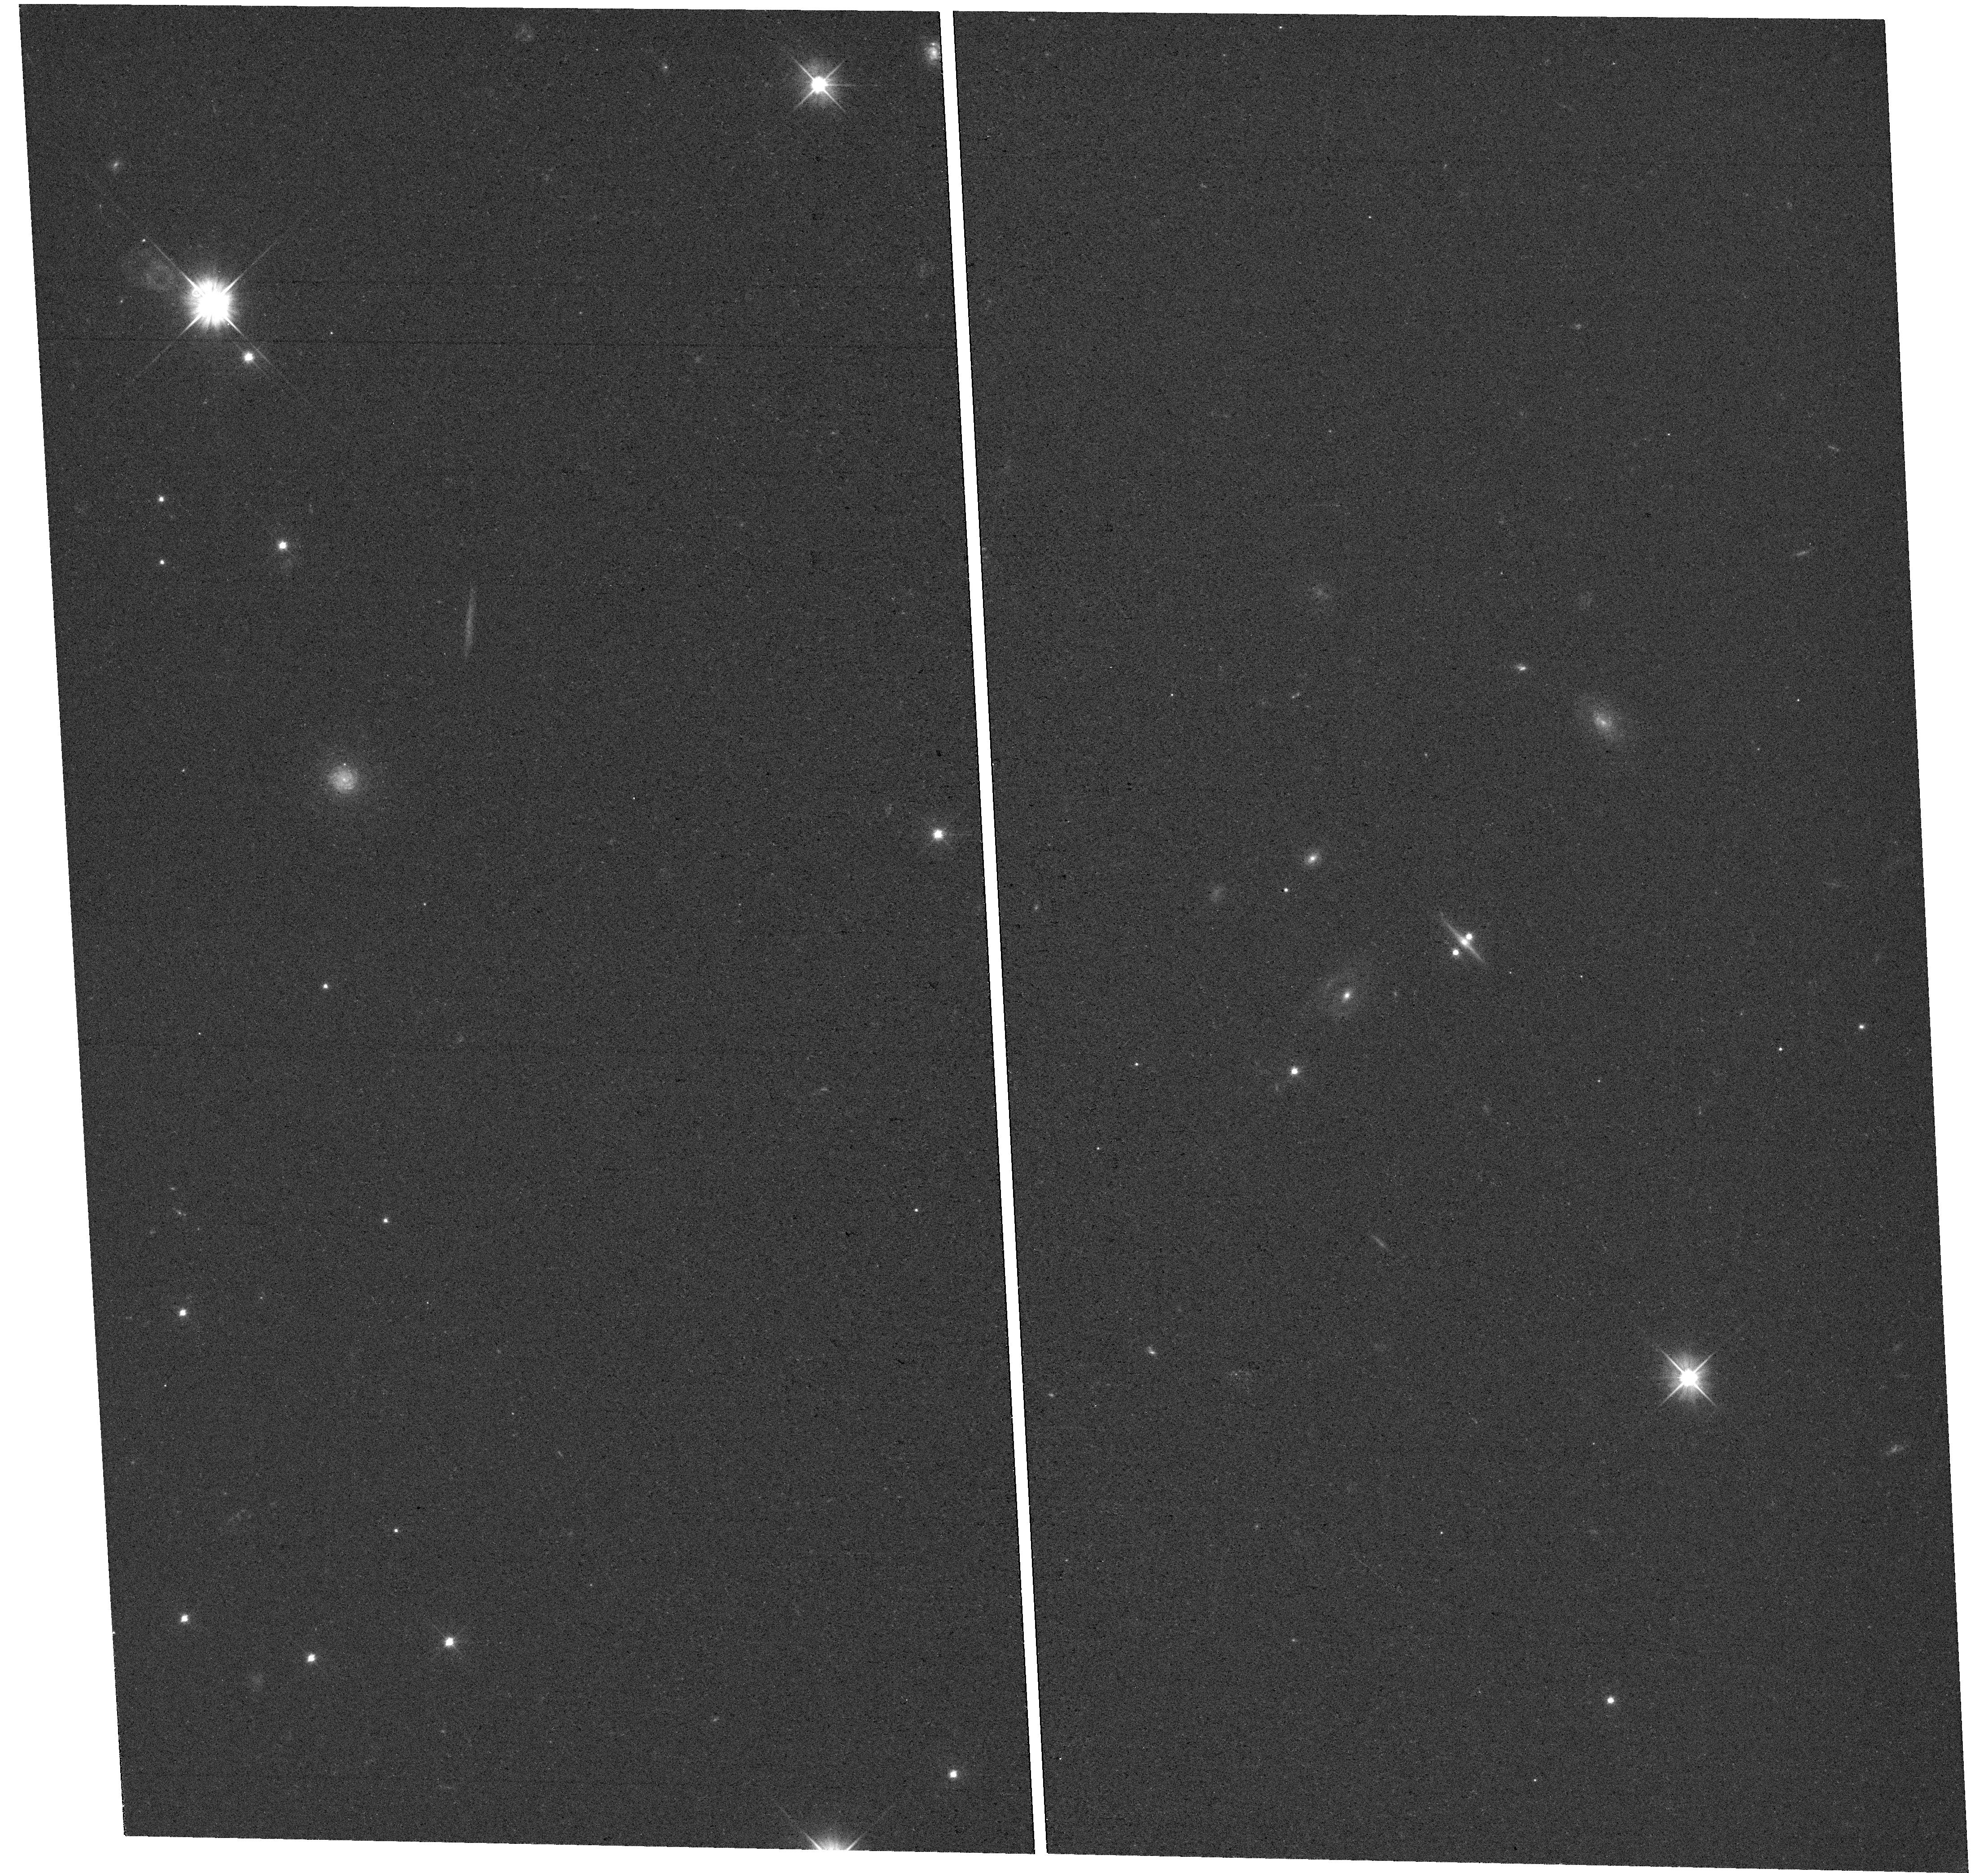
Target: J0602-4335. Instrument: WFC3/UVIS. Filter: F475X. Exposure: 13 min. Observation ID: hst_17199_08_wfc3_uvis_f475x_iexj08

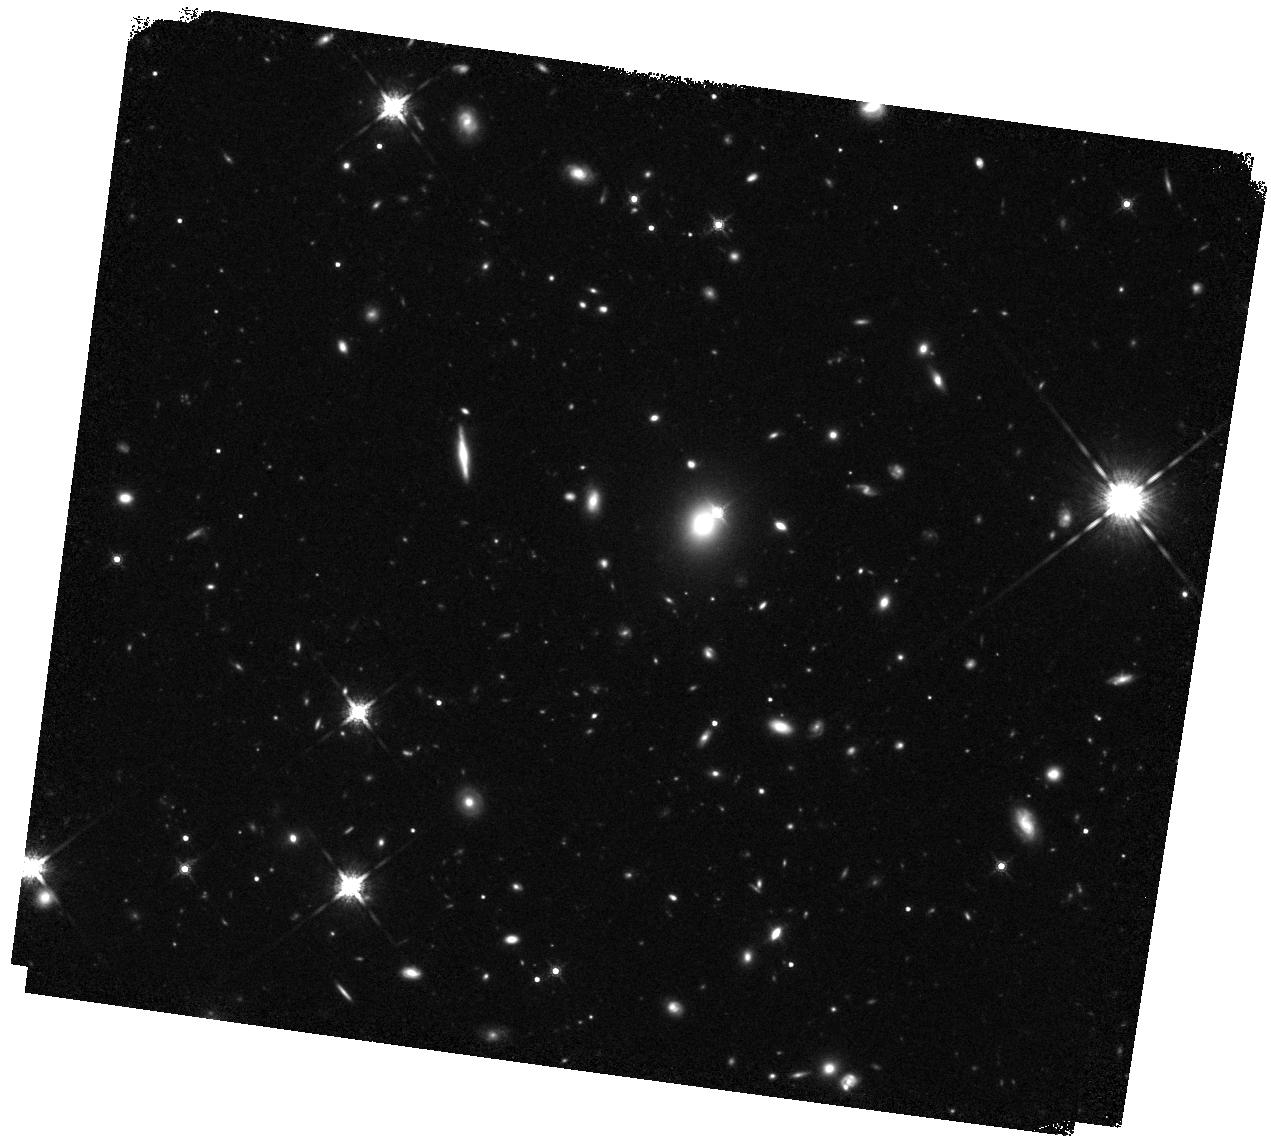
Target: J1620+1203. Instrument: WFC3/IR. Filter: F160W. Exposure: 37 min. Observation ID: hst_17199_07_wfc3_ir_f160w_iexj07

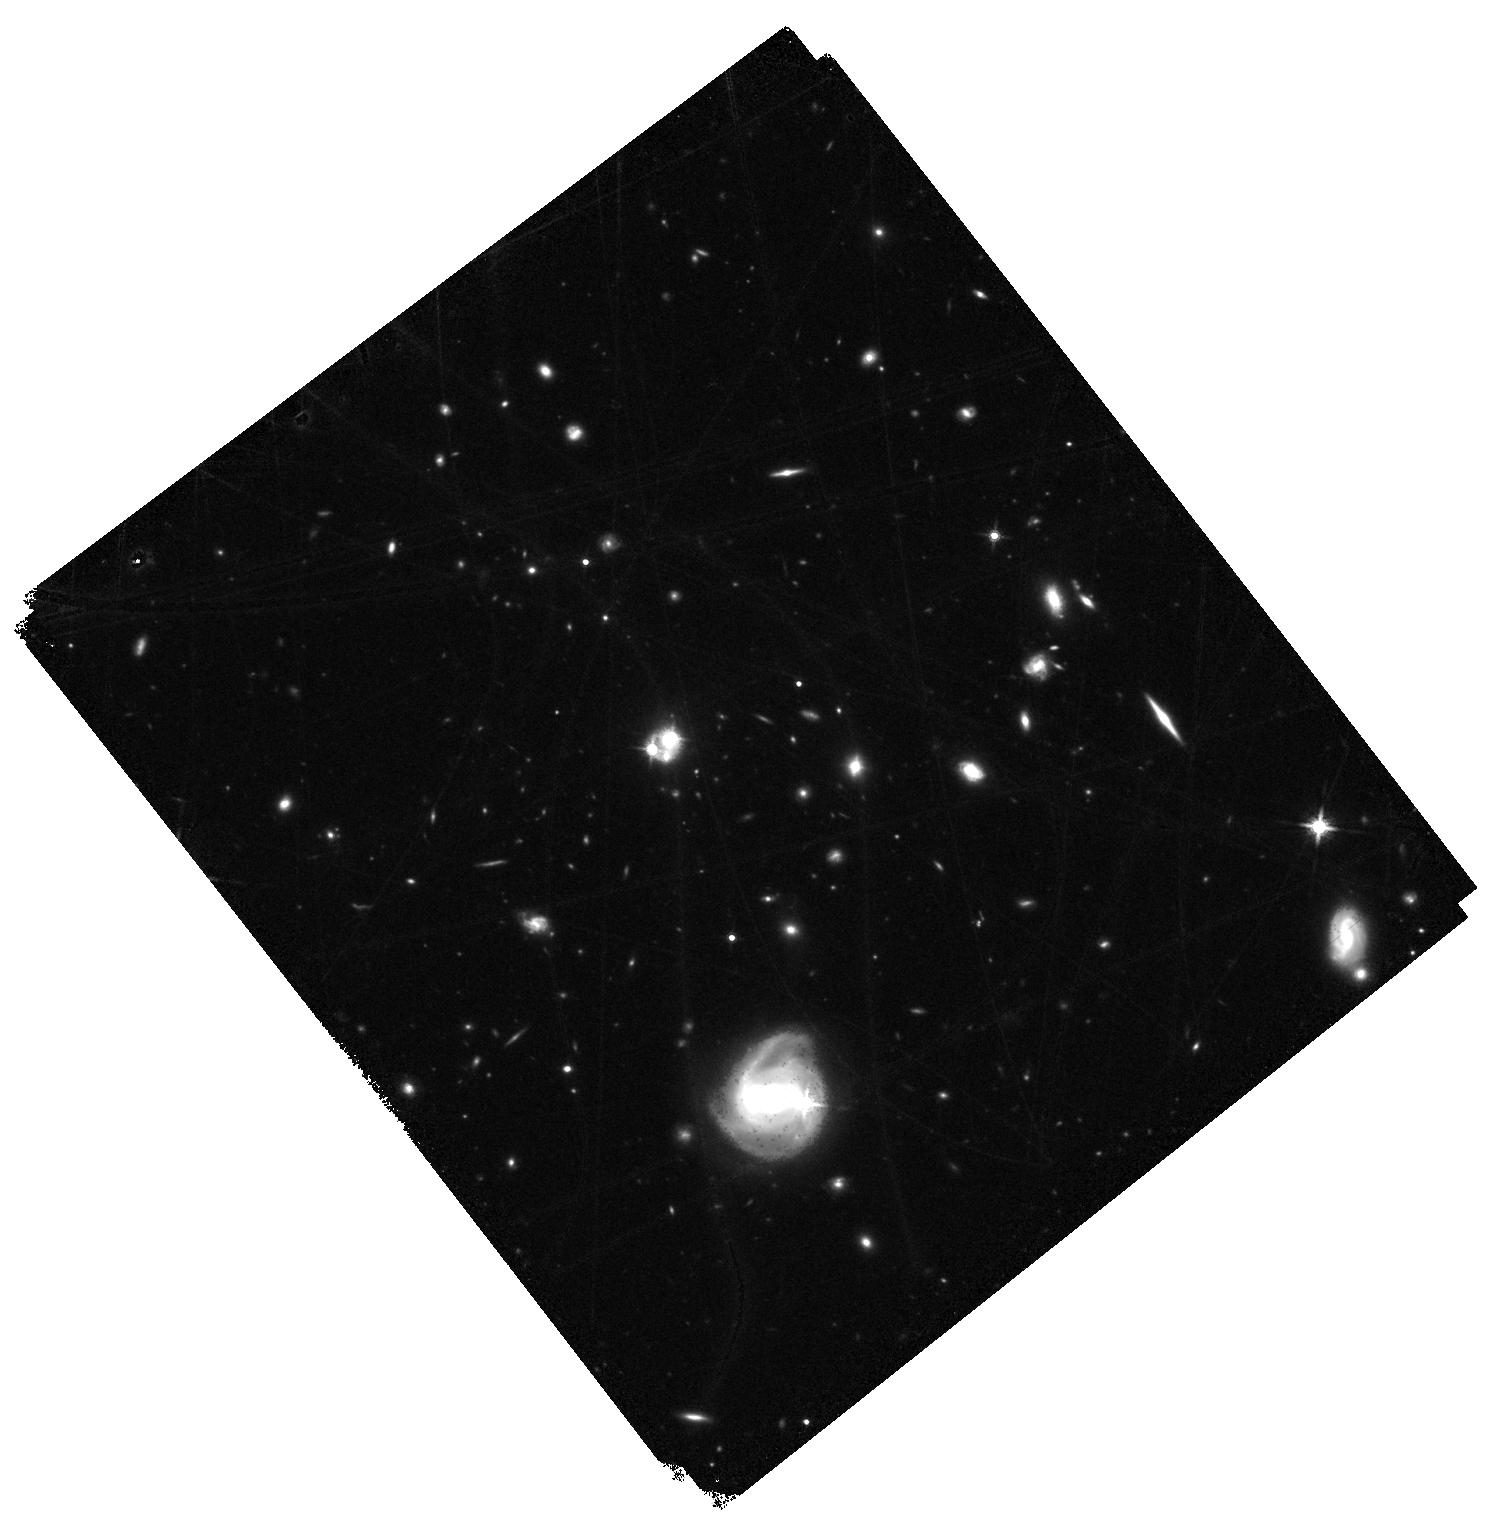
Target: J1001+5027. Instrument: WFC3/IR. Filter: F160W. Exposure: 37 min. Observation ID: hst_17199_13_wfc3_ir_f160w_iexj13

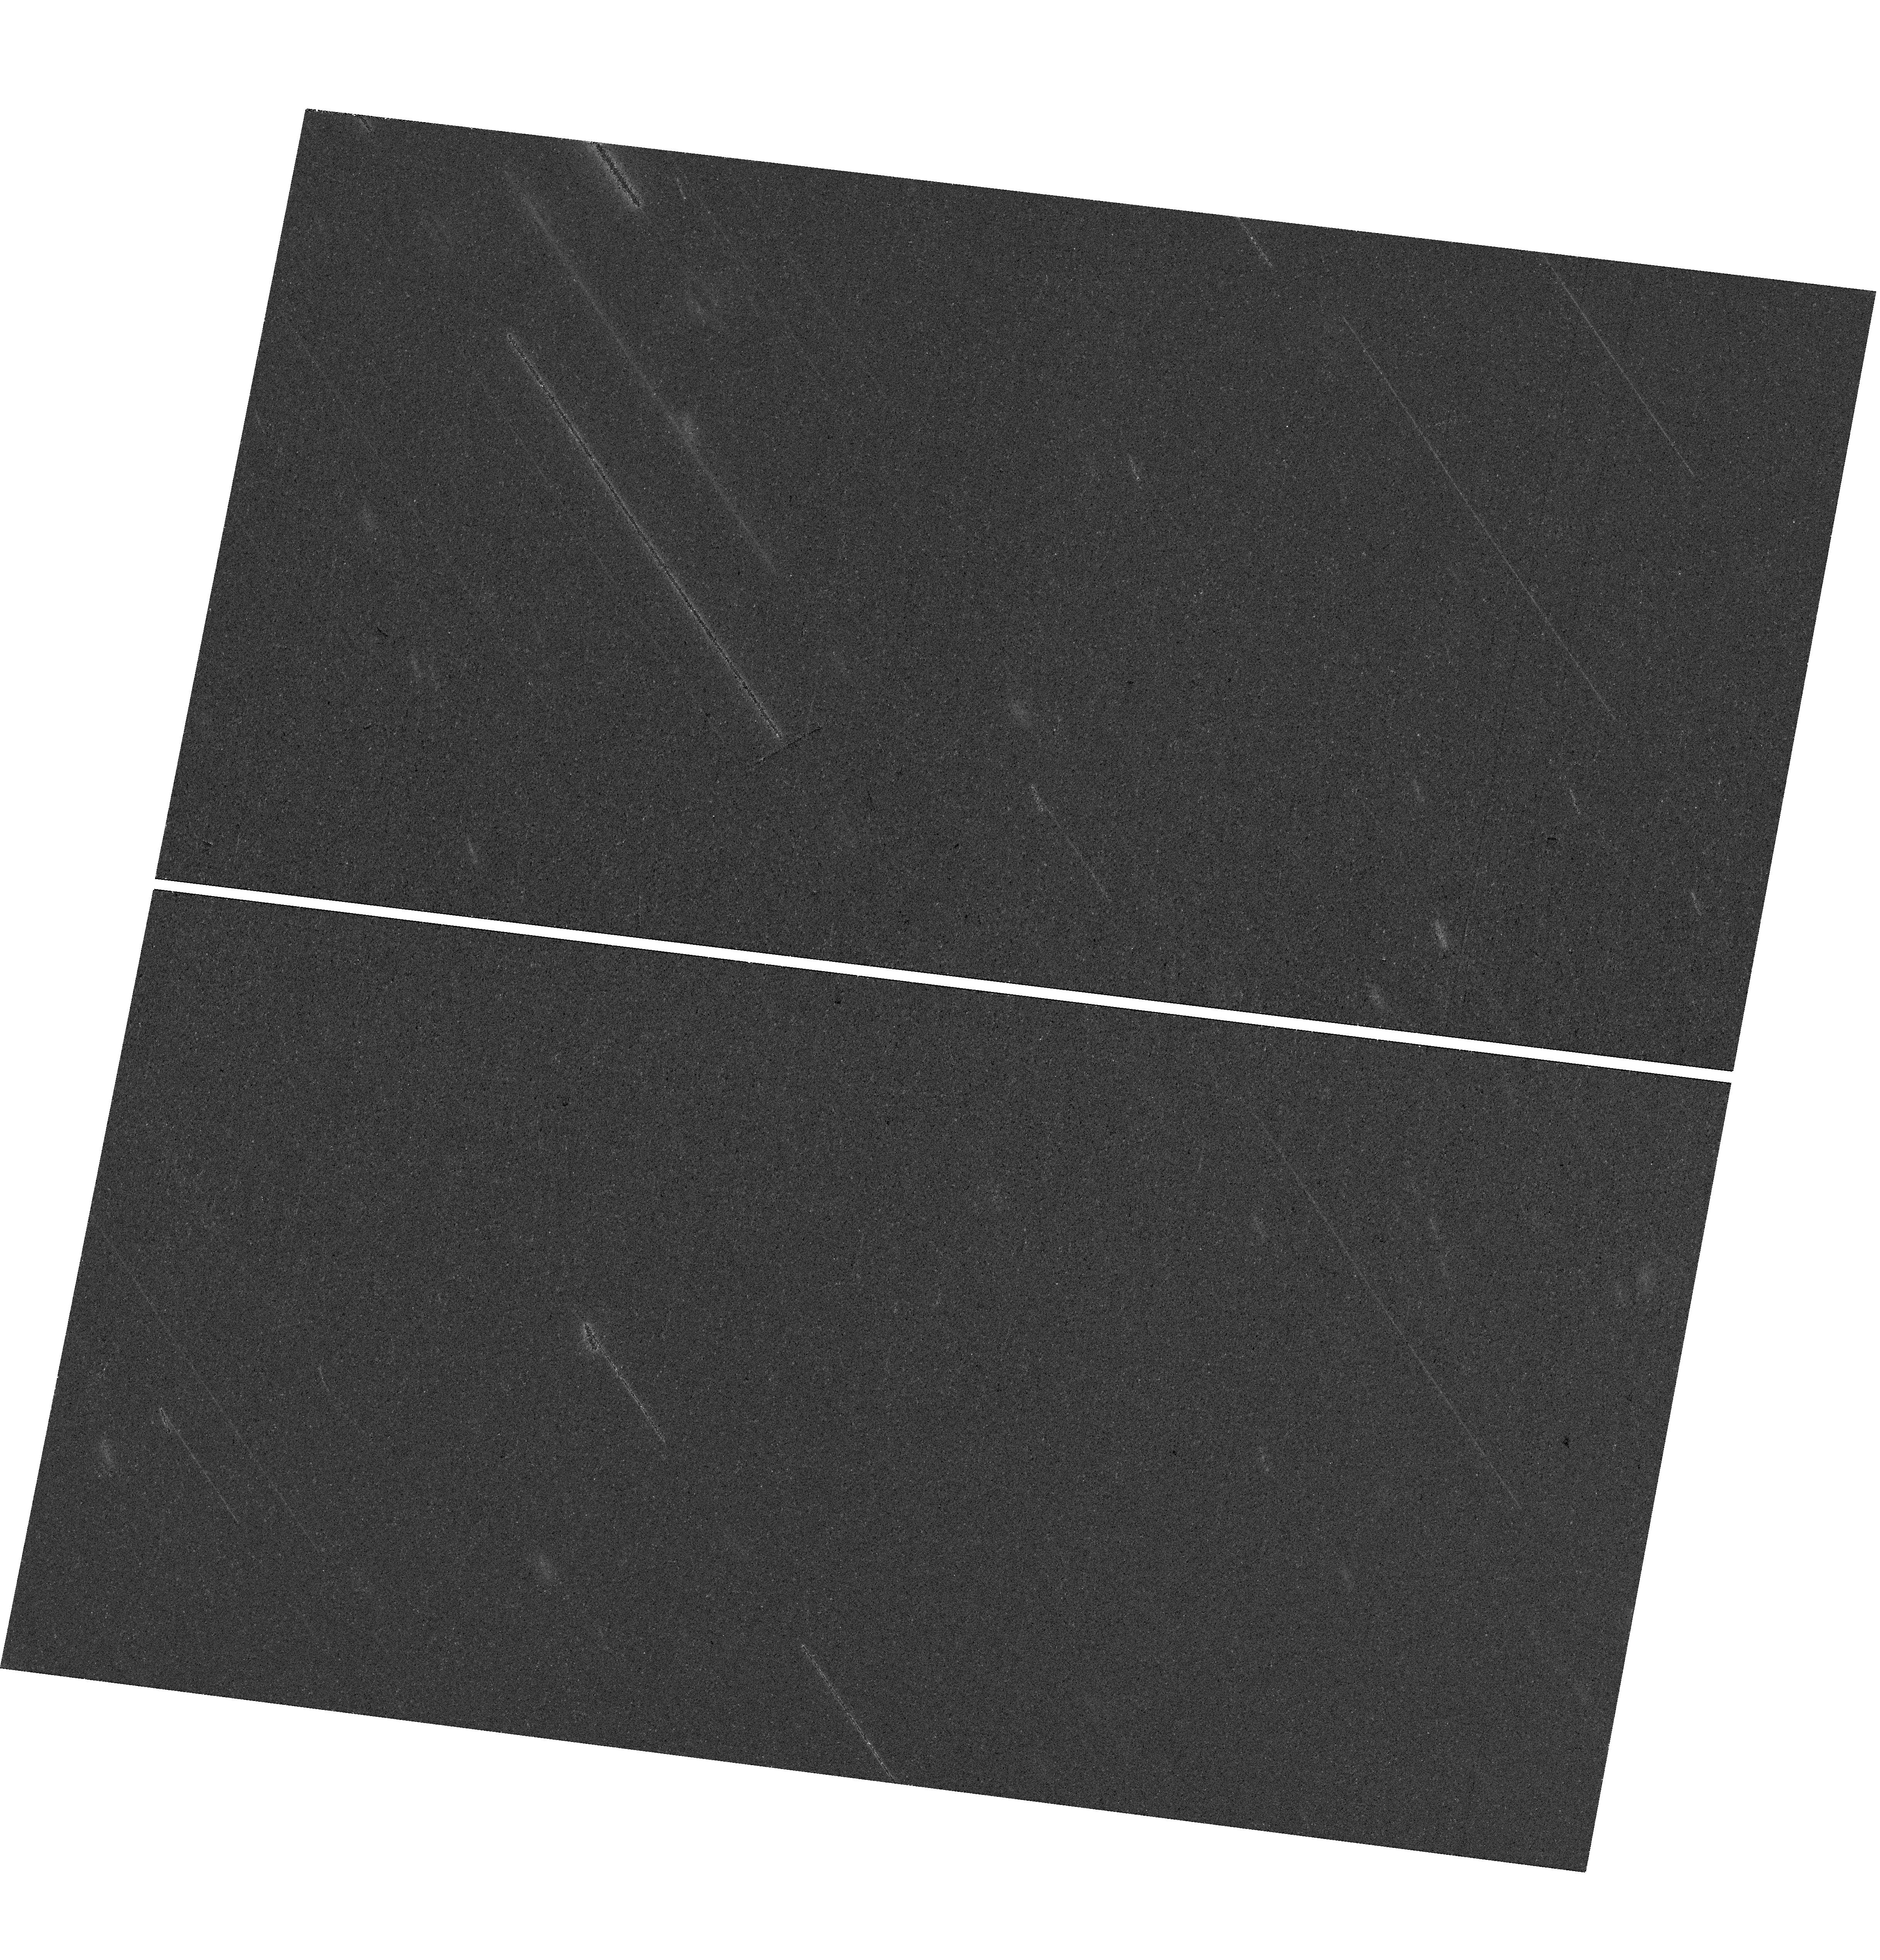
Target: J1442+4055. Instrument: WFC3/UVIS. Filter: F814W. Exposure: 24 min. Observation ID: hst_17199_03_wfc3_uvis_f814w_iexj03

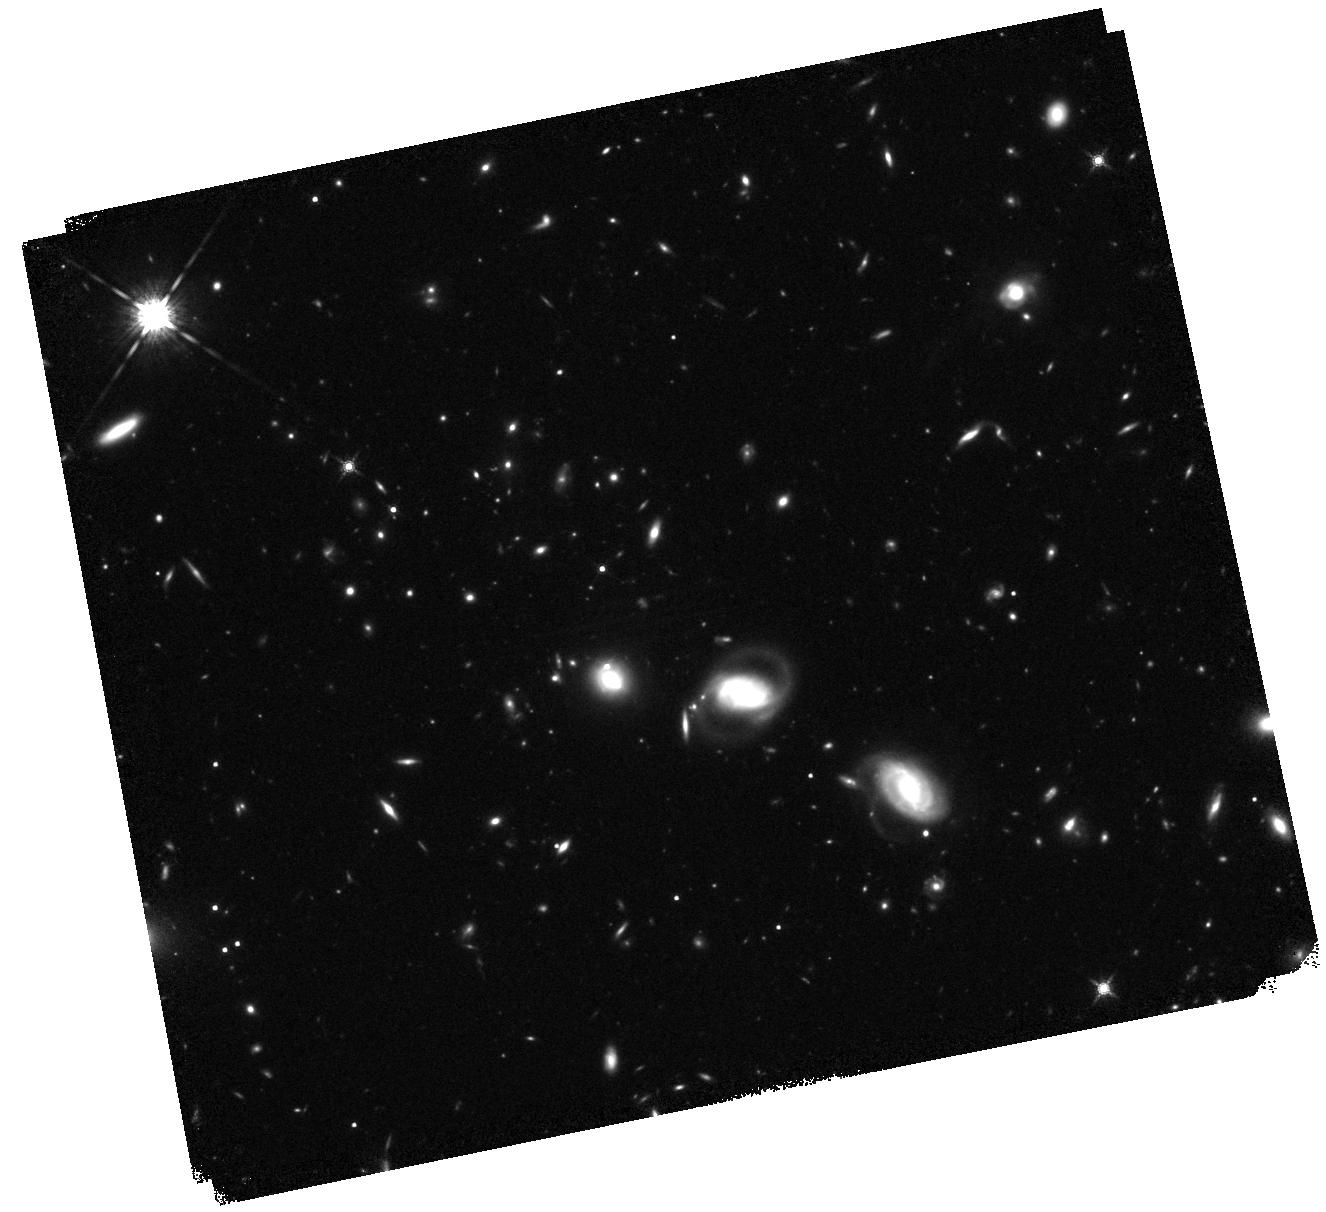
Target: J2325-5229. Instrument: WFC3/IR. Filter: F160W. Exposure: 37 min. Observation ID: hst_17199_02_wfc3_ir_f160w_iexj02

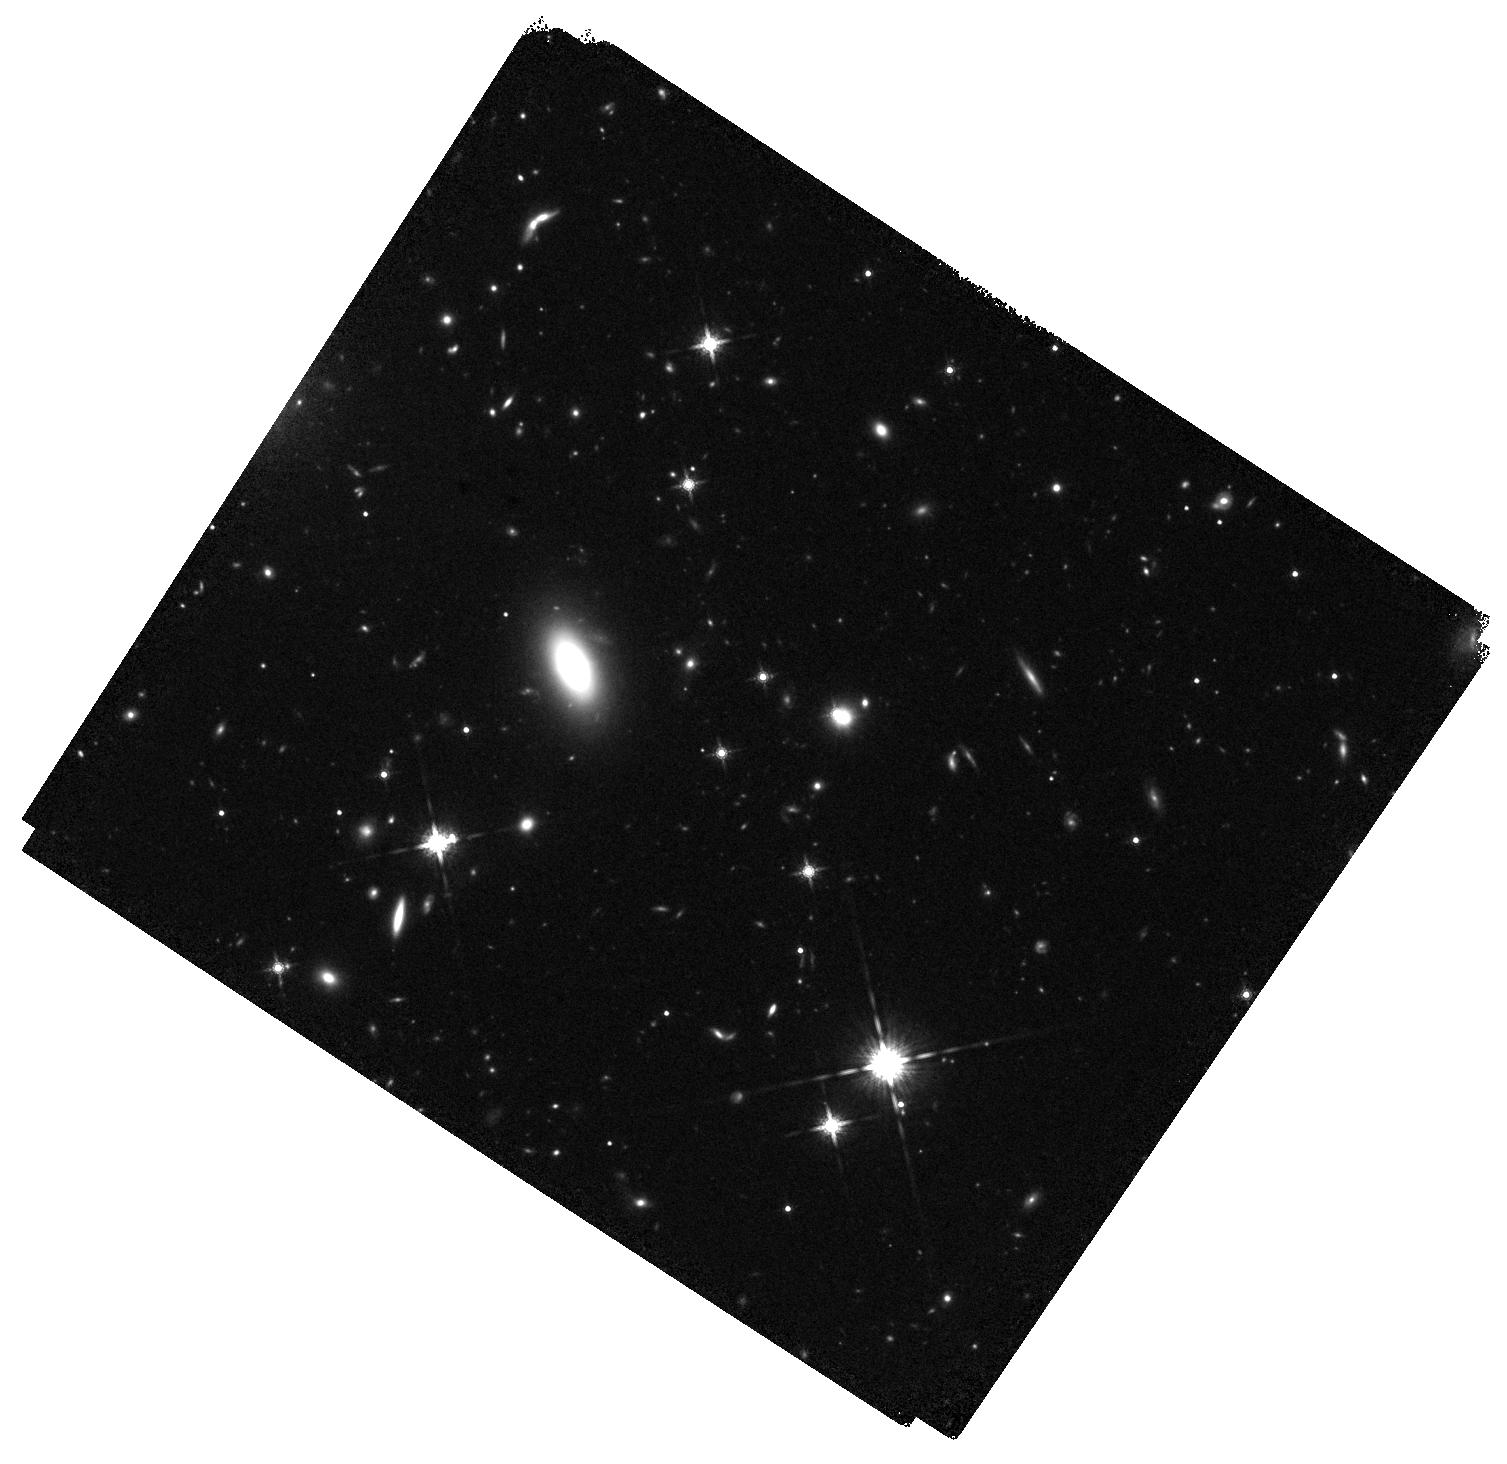
Target: J0806+2006. Instrument: WFC3/IR. Filter: F160W. Exposure: 37 min. Observation ID: hst_17199_04_wfc3_ir_f160w_iexj04

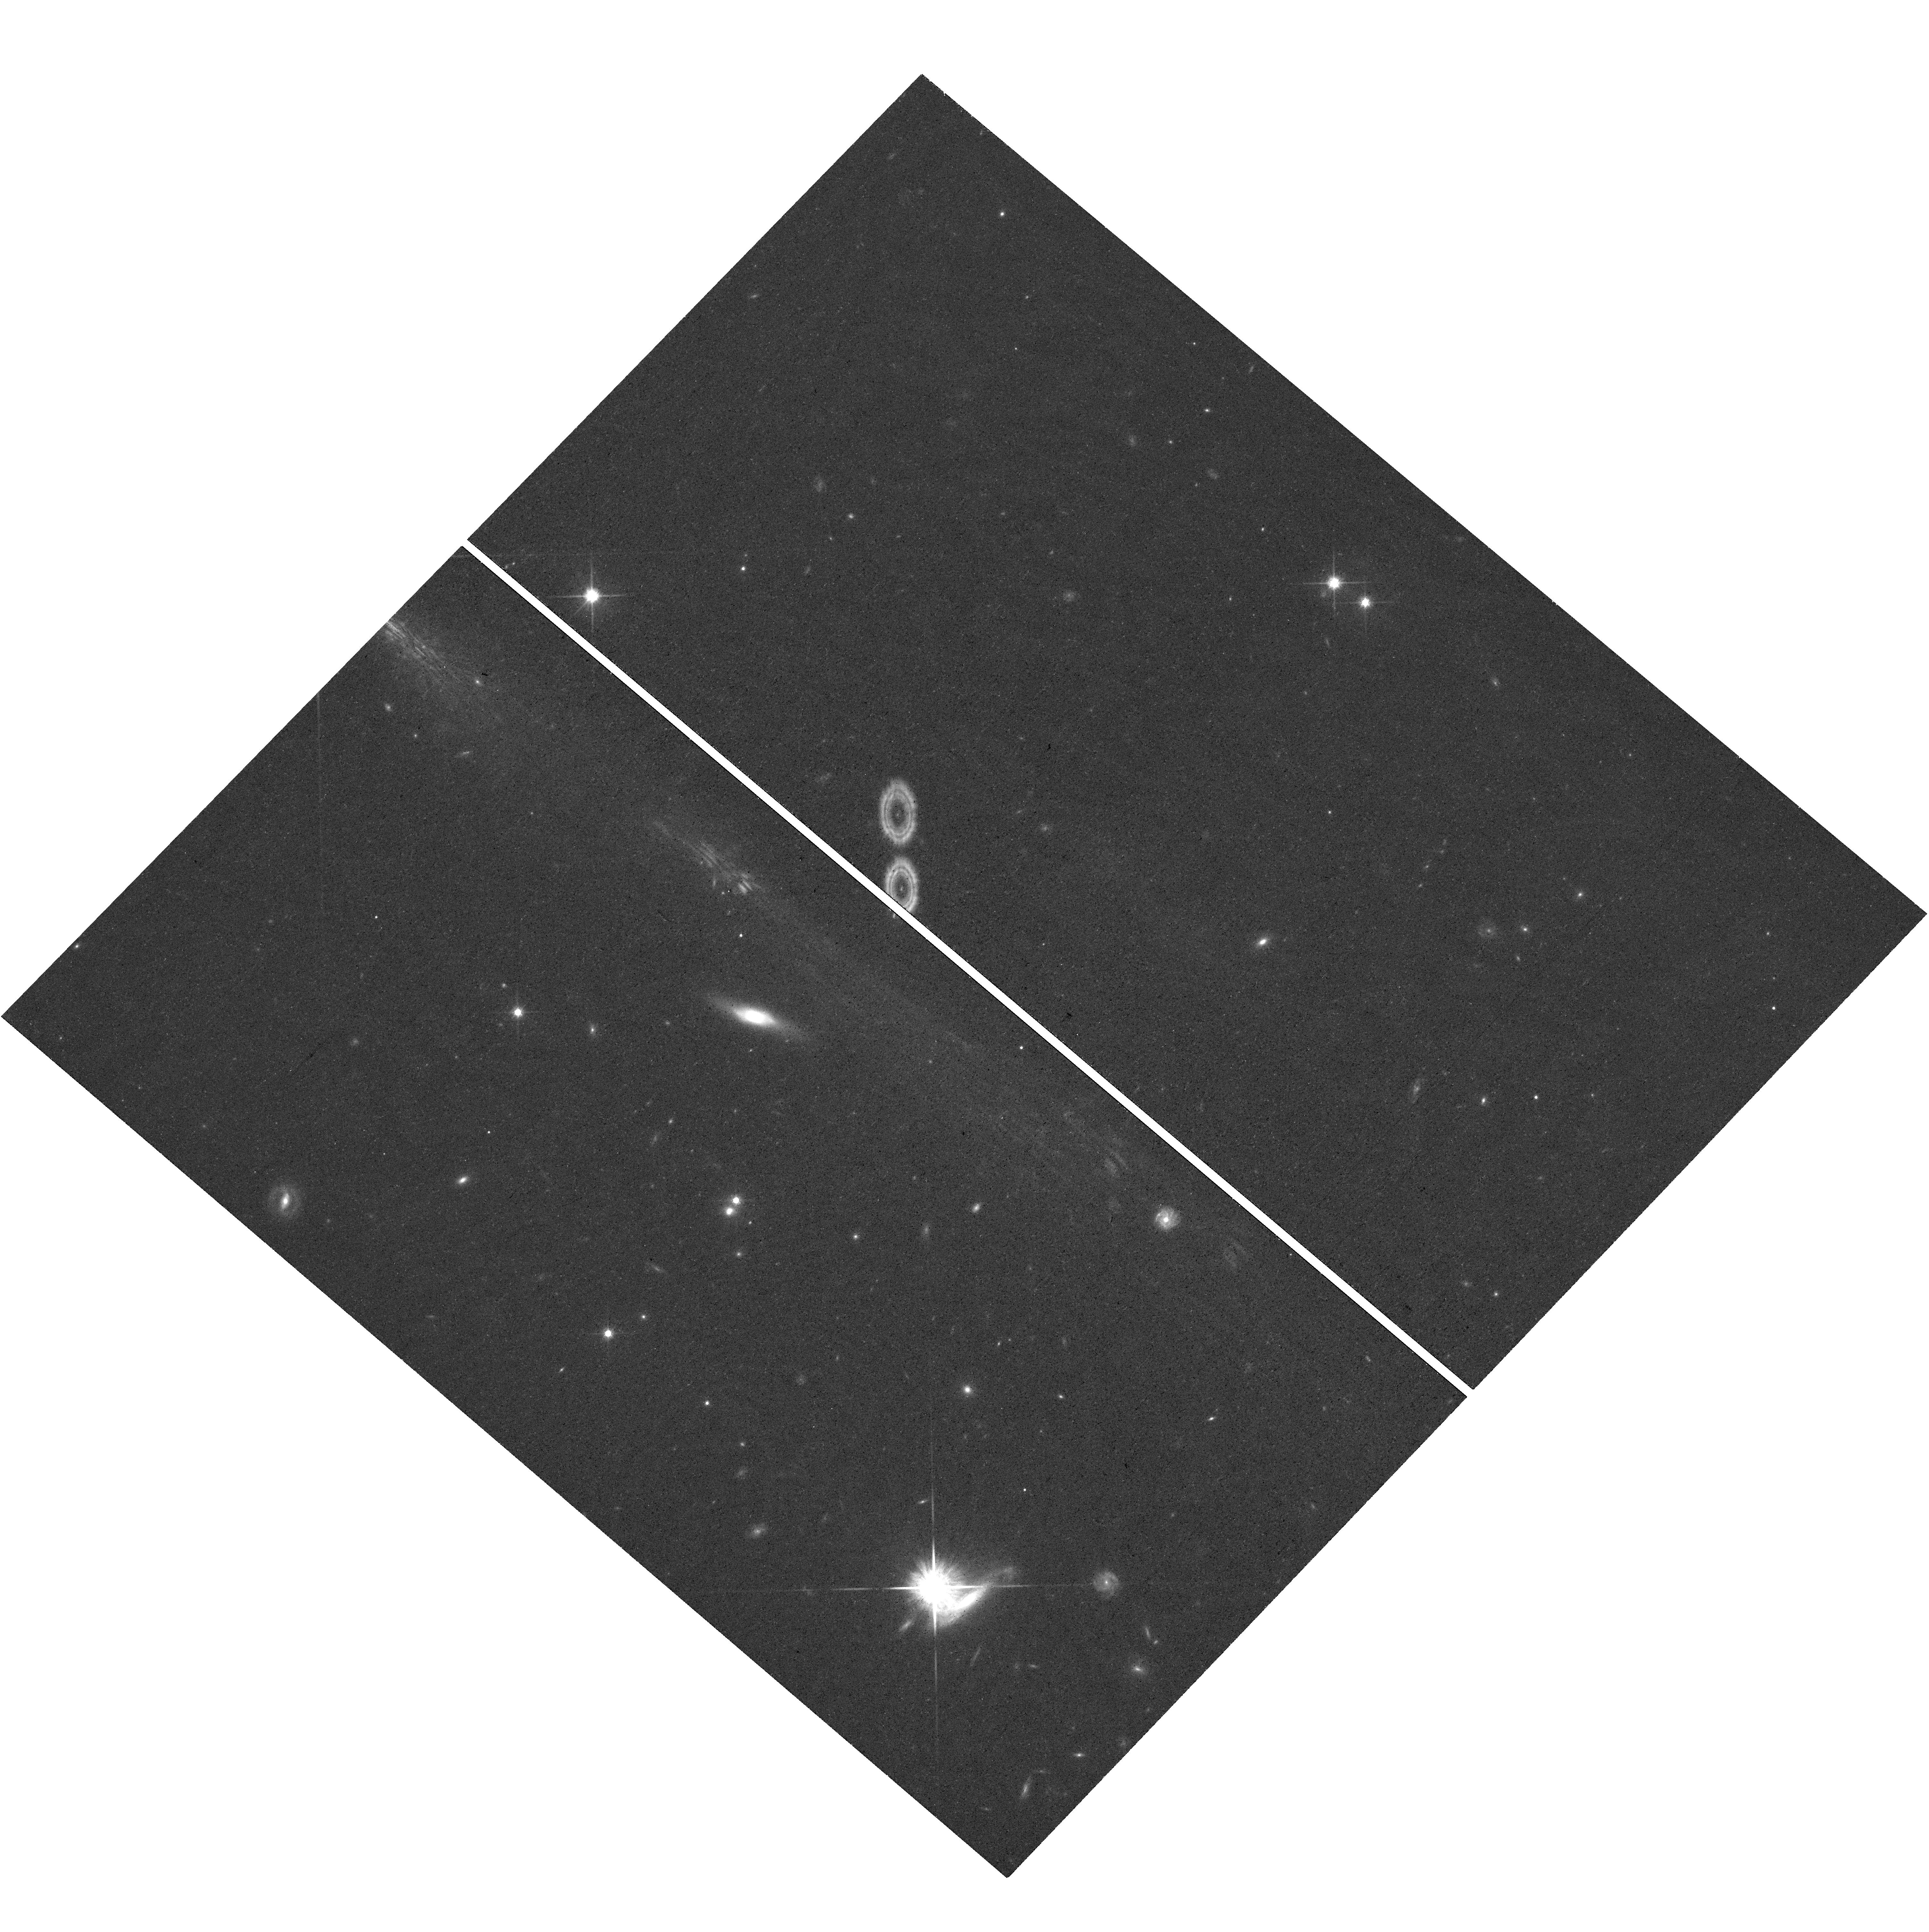
Target: J0407-5006. Instrument: WFC3/UVIS. Filter: F814W. Exposure: 24 min. Observation ID: hst_17199_06_wfc3_uvis_f814w_iexj06

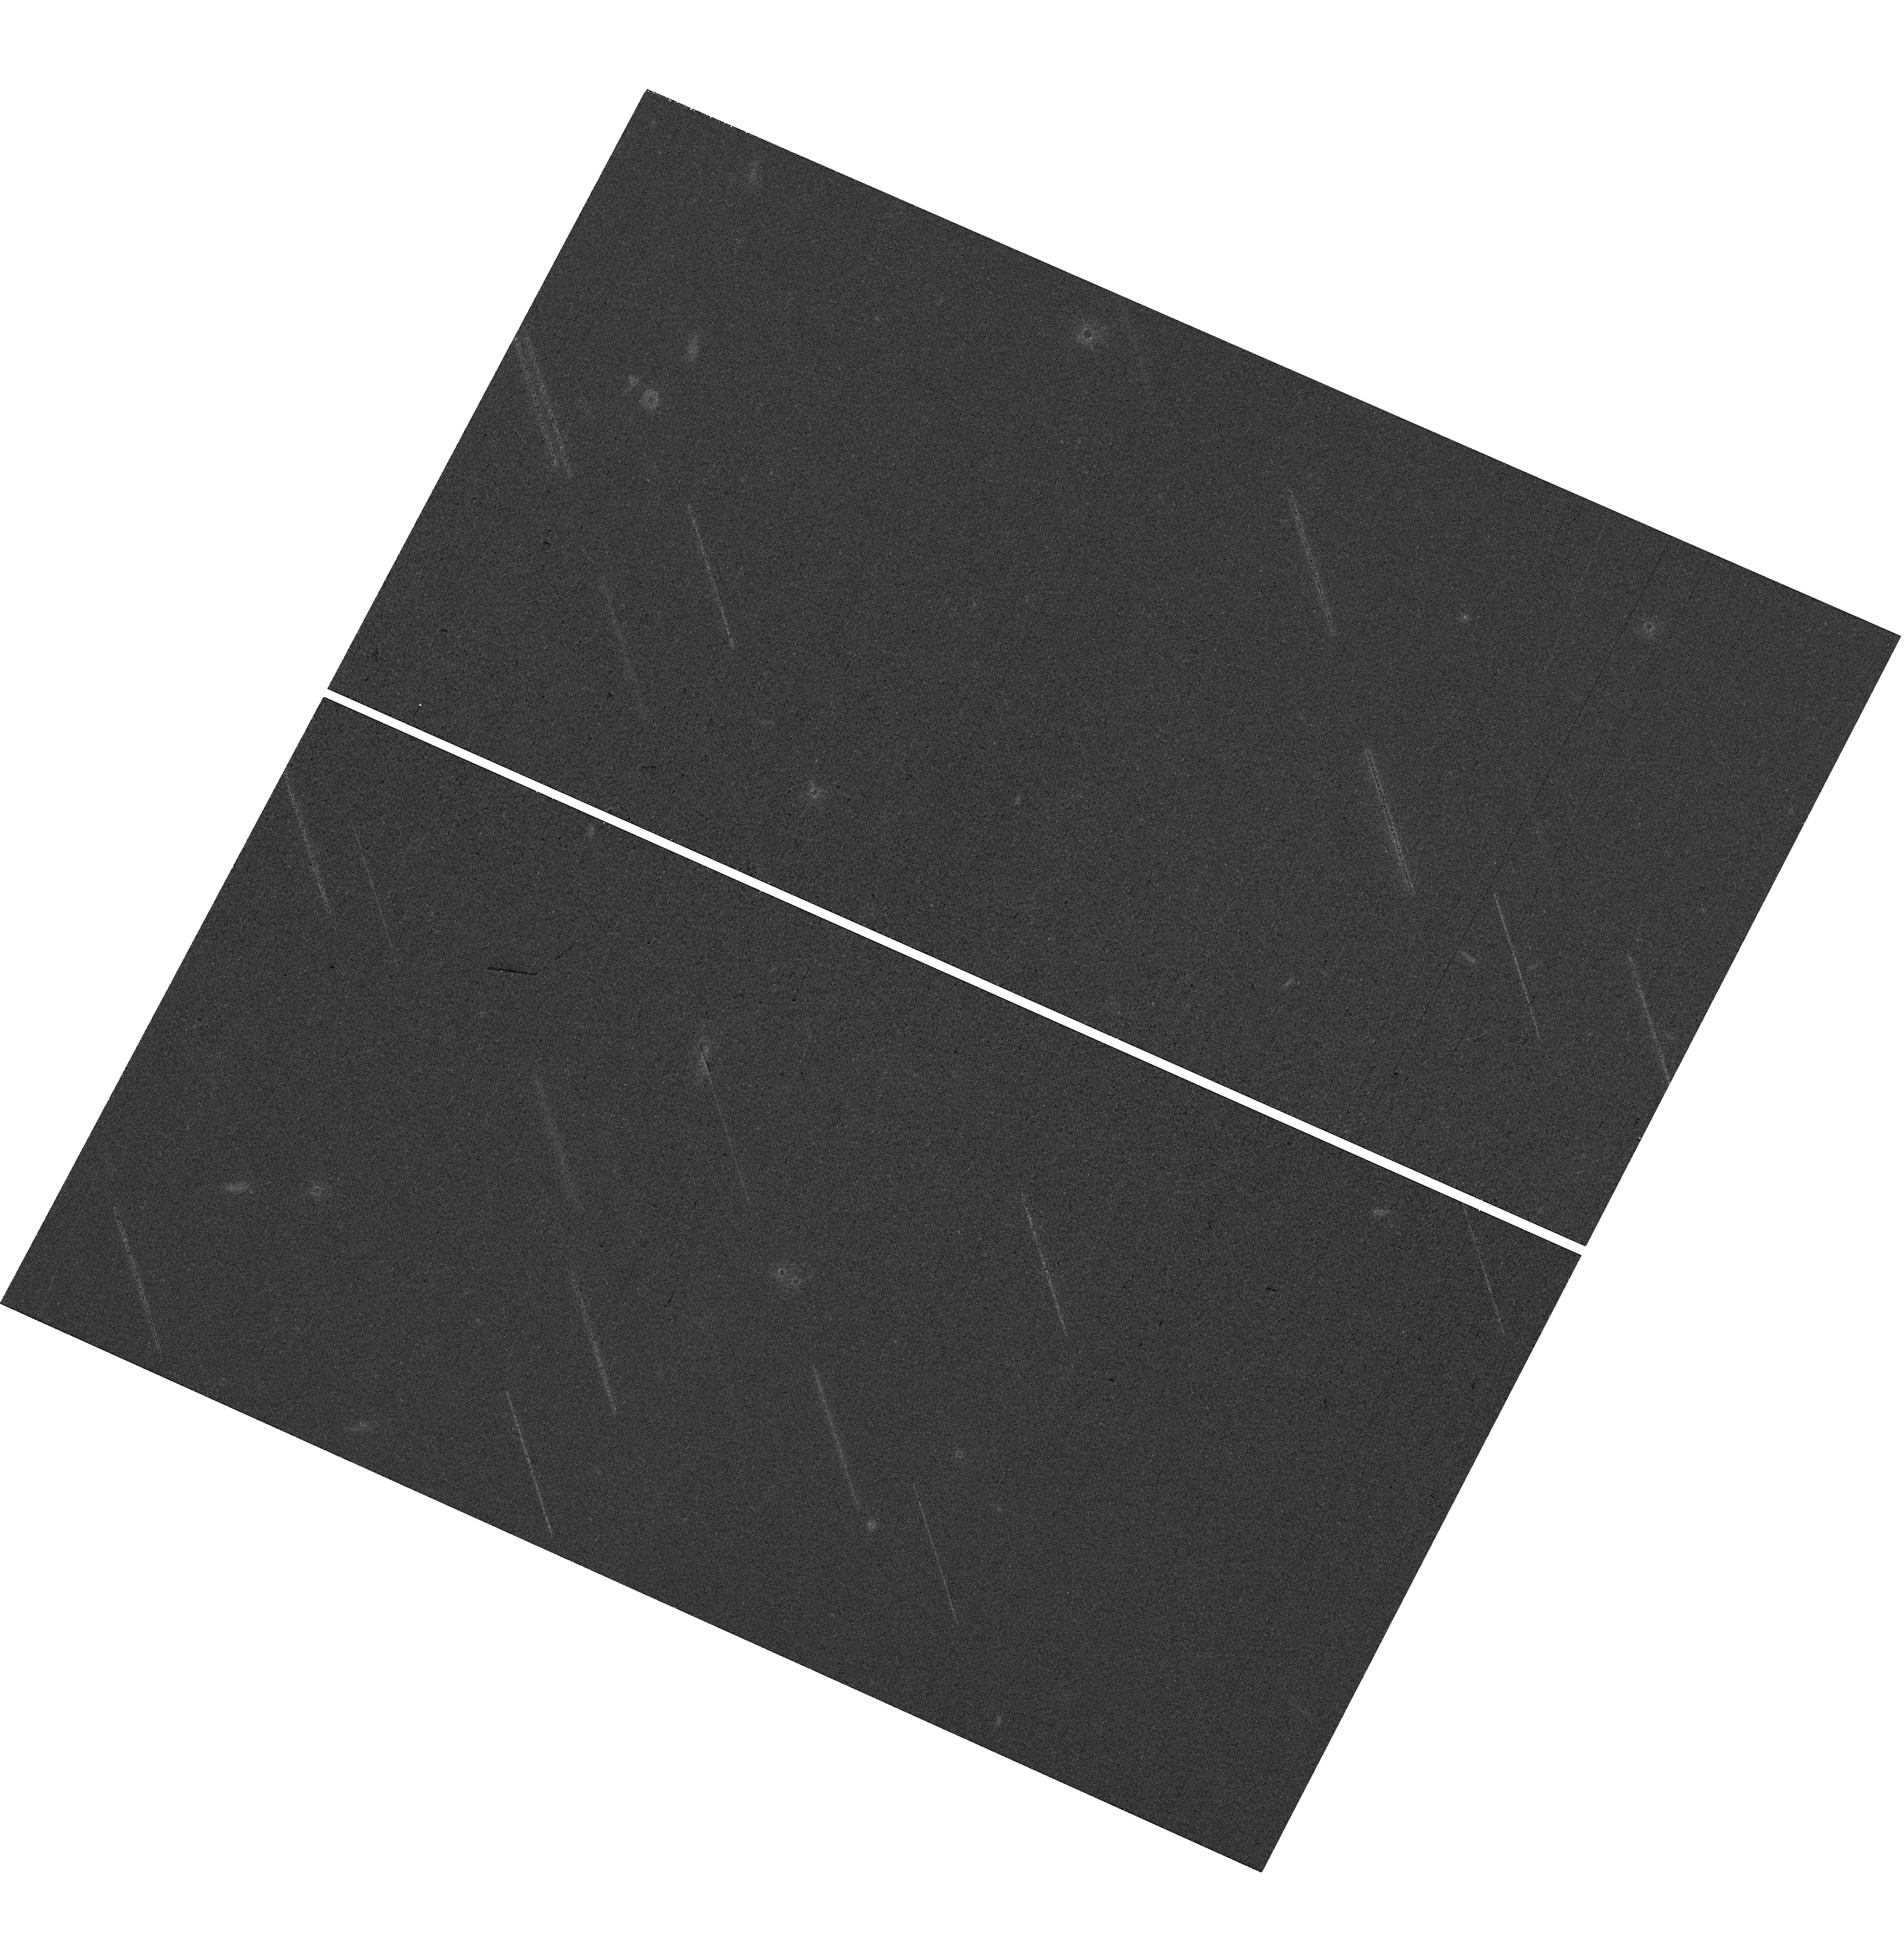
Target: J1515+1511. Instrument: WFC3/UVIS. Filter: F475X. Exposure: 10 min. Observation ID: hst_17199_01_wfc3_uvis_f475x_iexj01

Time-delay Cosmography with Strongly Lensed Quasars: Doubles vs. Quads (PI: Lemon, Cameron)

Time delays of strongly lensed quasars provide an independent cosmological probe that is primarily sensitive to the Hubble constant, H0. The method relies on precise time-delay measurements from photometric monitoring of the quasar images, which has been accomplished so far for only 7 systems, including 6 quadruply imaged quasars (quads) and 1 doubly imaged quasar (double). With deep HST images and ground-based follow-up, the latest results give H0 = 73.7 +/- 1.5 km/s/Mpc, compatible with distance ladder measurements but in tension with Planck. Intriguingly, the one double yields the lowest value of H0. With the present HST WFC3 imaging proposal our goal is to obtain deep and sharp images of 8 doubles with precisely measured time-delays from decade-long monitoring campaigns and all other necessary ancillary data already in hand. This will make the number of doubles useful as cosmological probes comparable to that of quads, and 1- test for modelling systematics by separately considering doubles and quads, 2- demonstrate the potential of doubles, i.e. 85% of the lens population, for time-delay cosmography, which is particularly important in the context of Rubin-LSST, 3- measure H0 to 2.2% precision under the assumption of physically motivated models with doubles alone, 4- in the case of no modelling systematics between quads and doubles, to measure H0 to 1.6% in combination with quads, i.e. competitive to the best probes such as type-Ia supernovae but in a completely independent way.